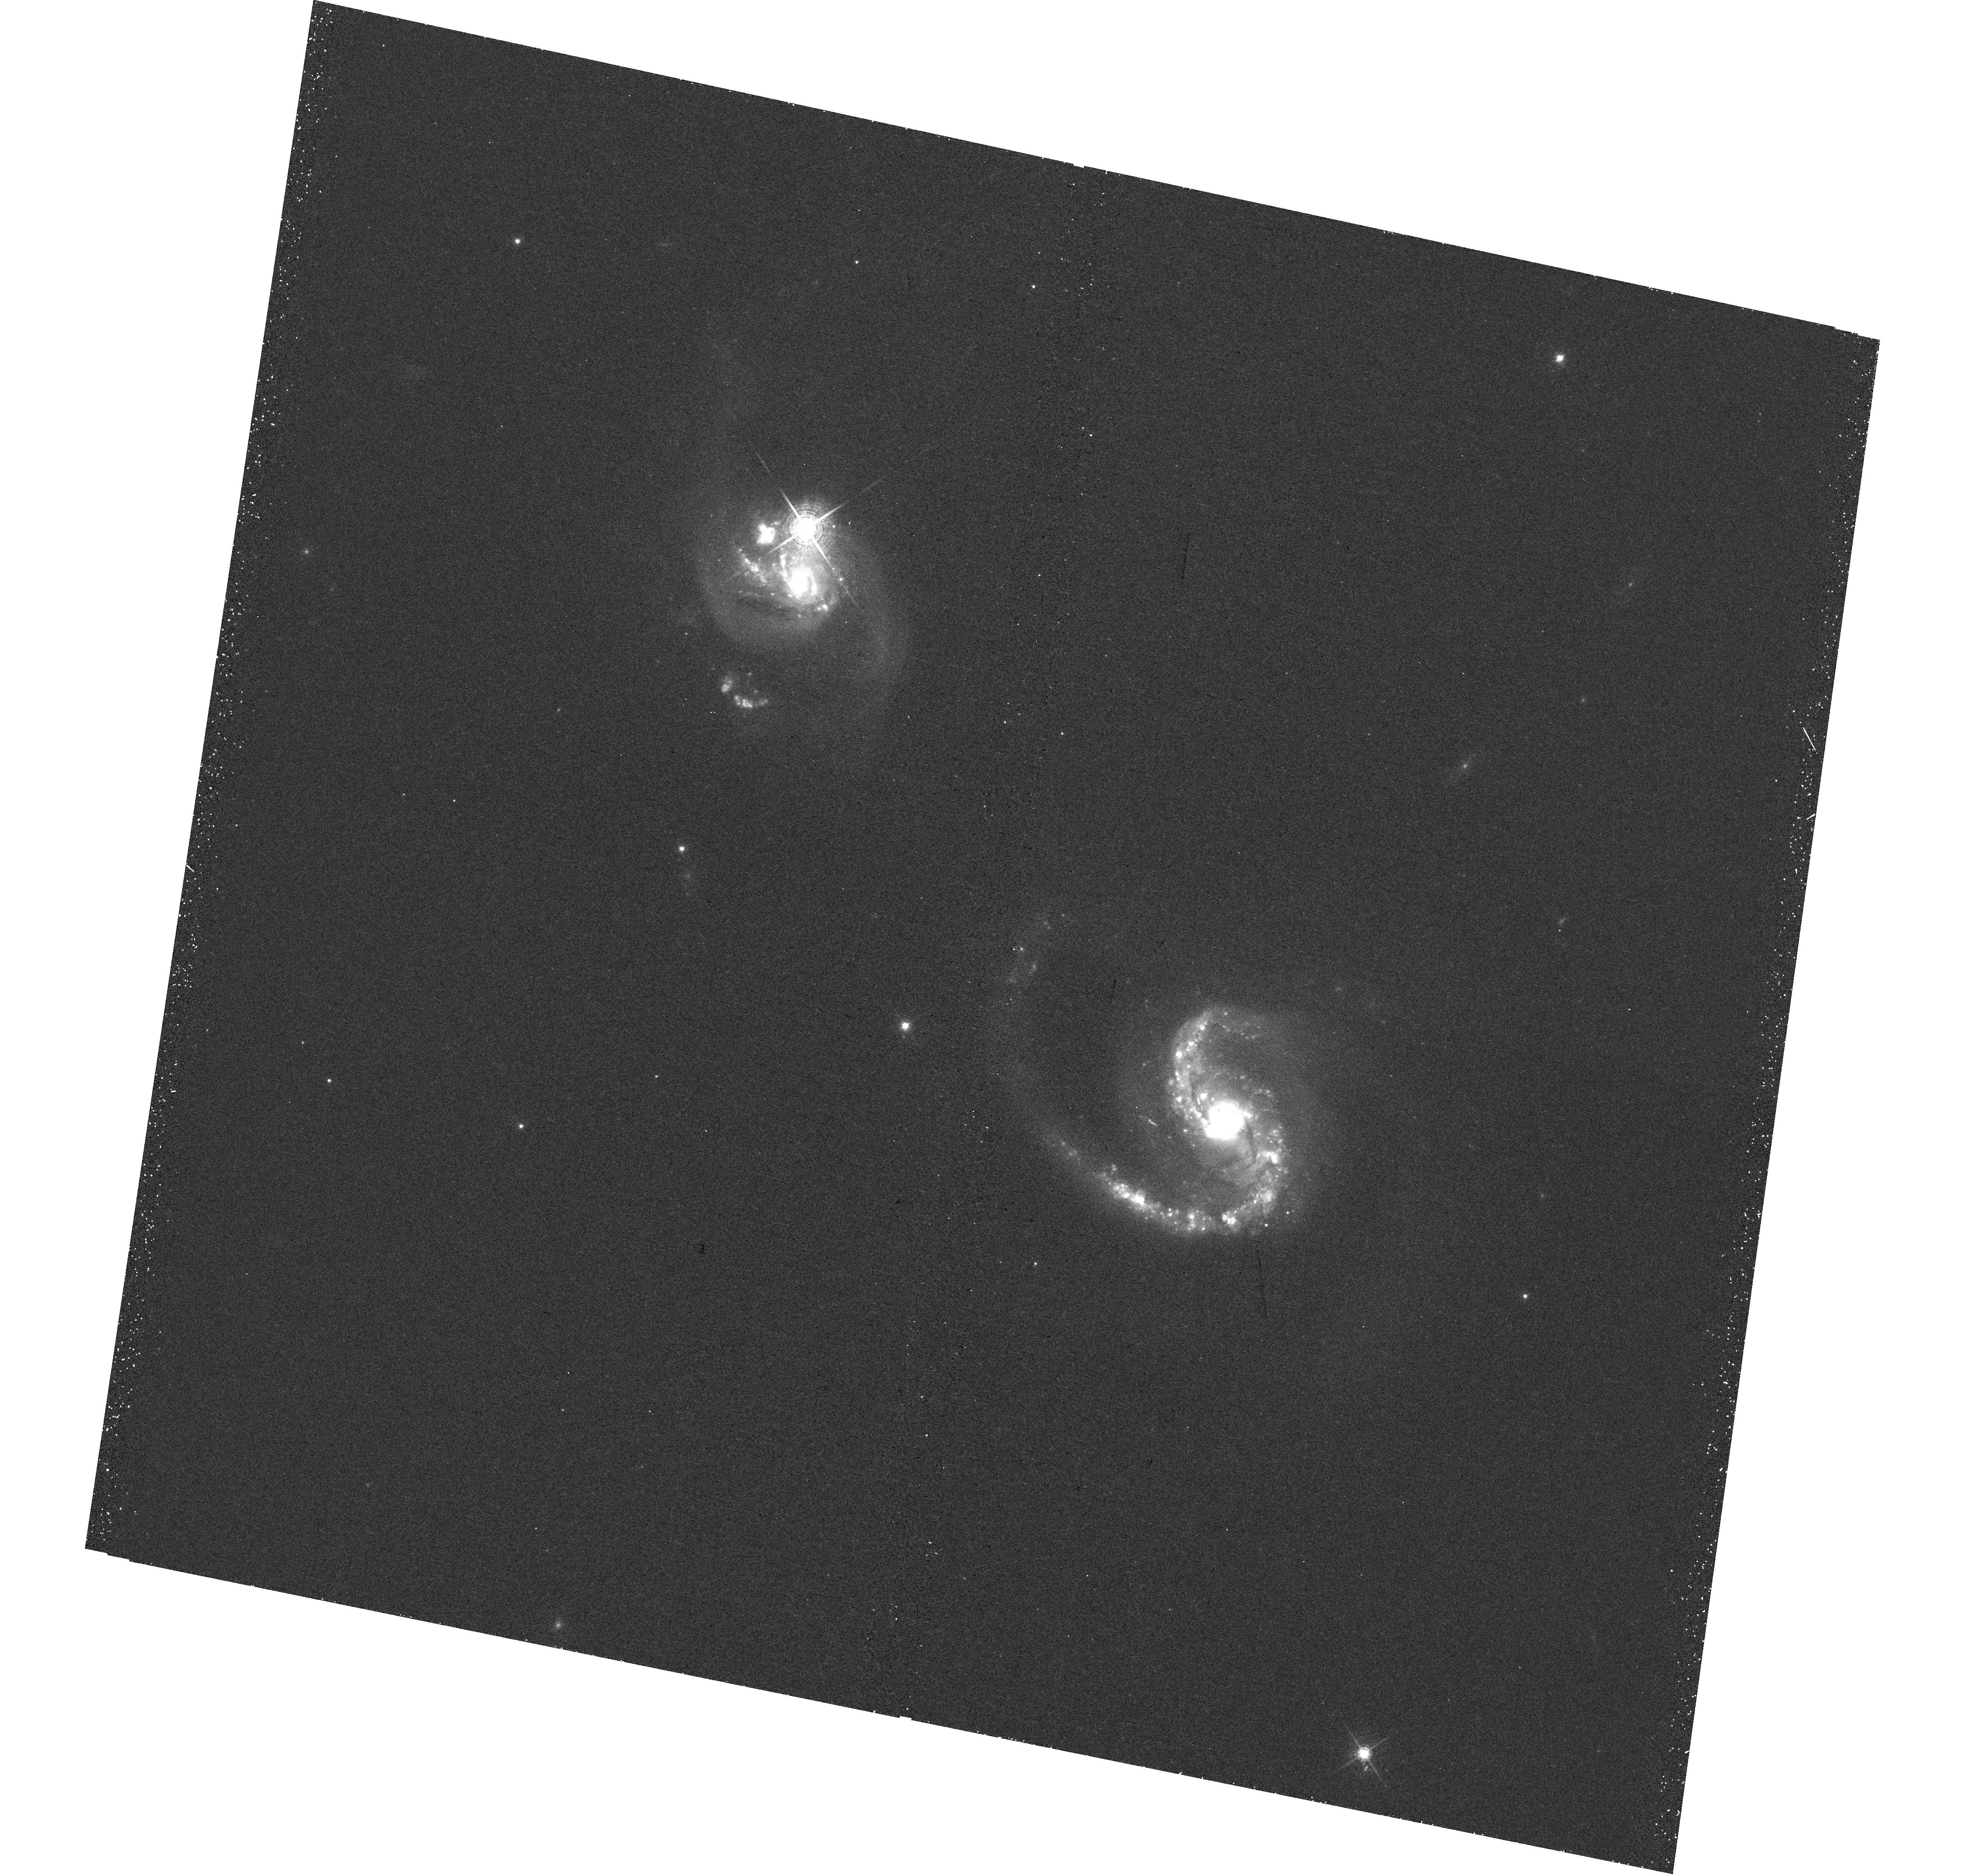
Target: NGC6786. Instrument: WFC3/UVIS. Filter: F673N. Exposure: 30 min. Observation ID: hst_14095_43_wfc3_uvis_f673n_icvz43

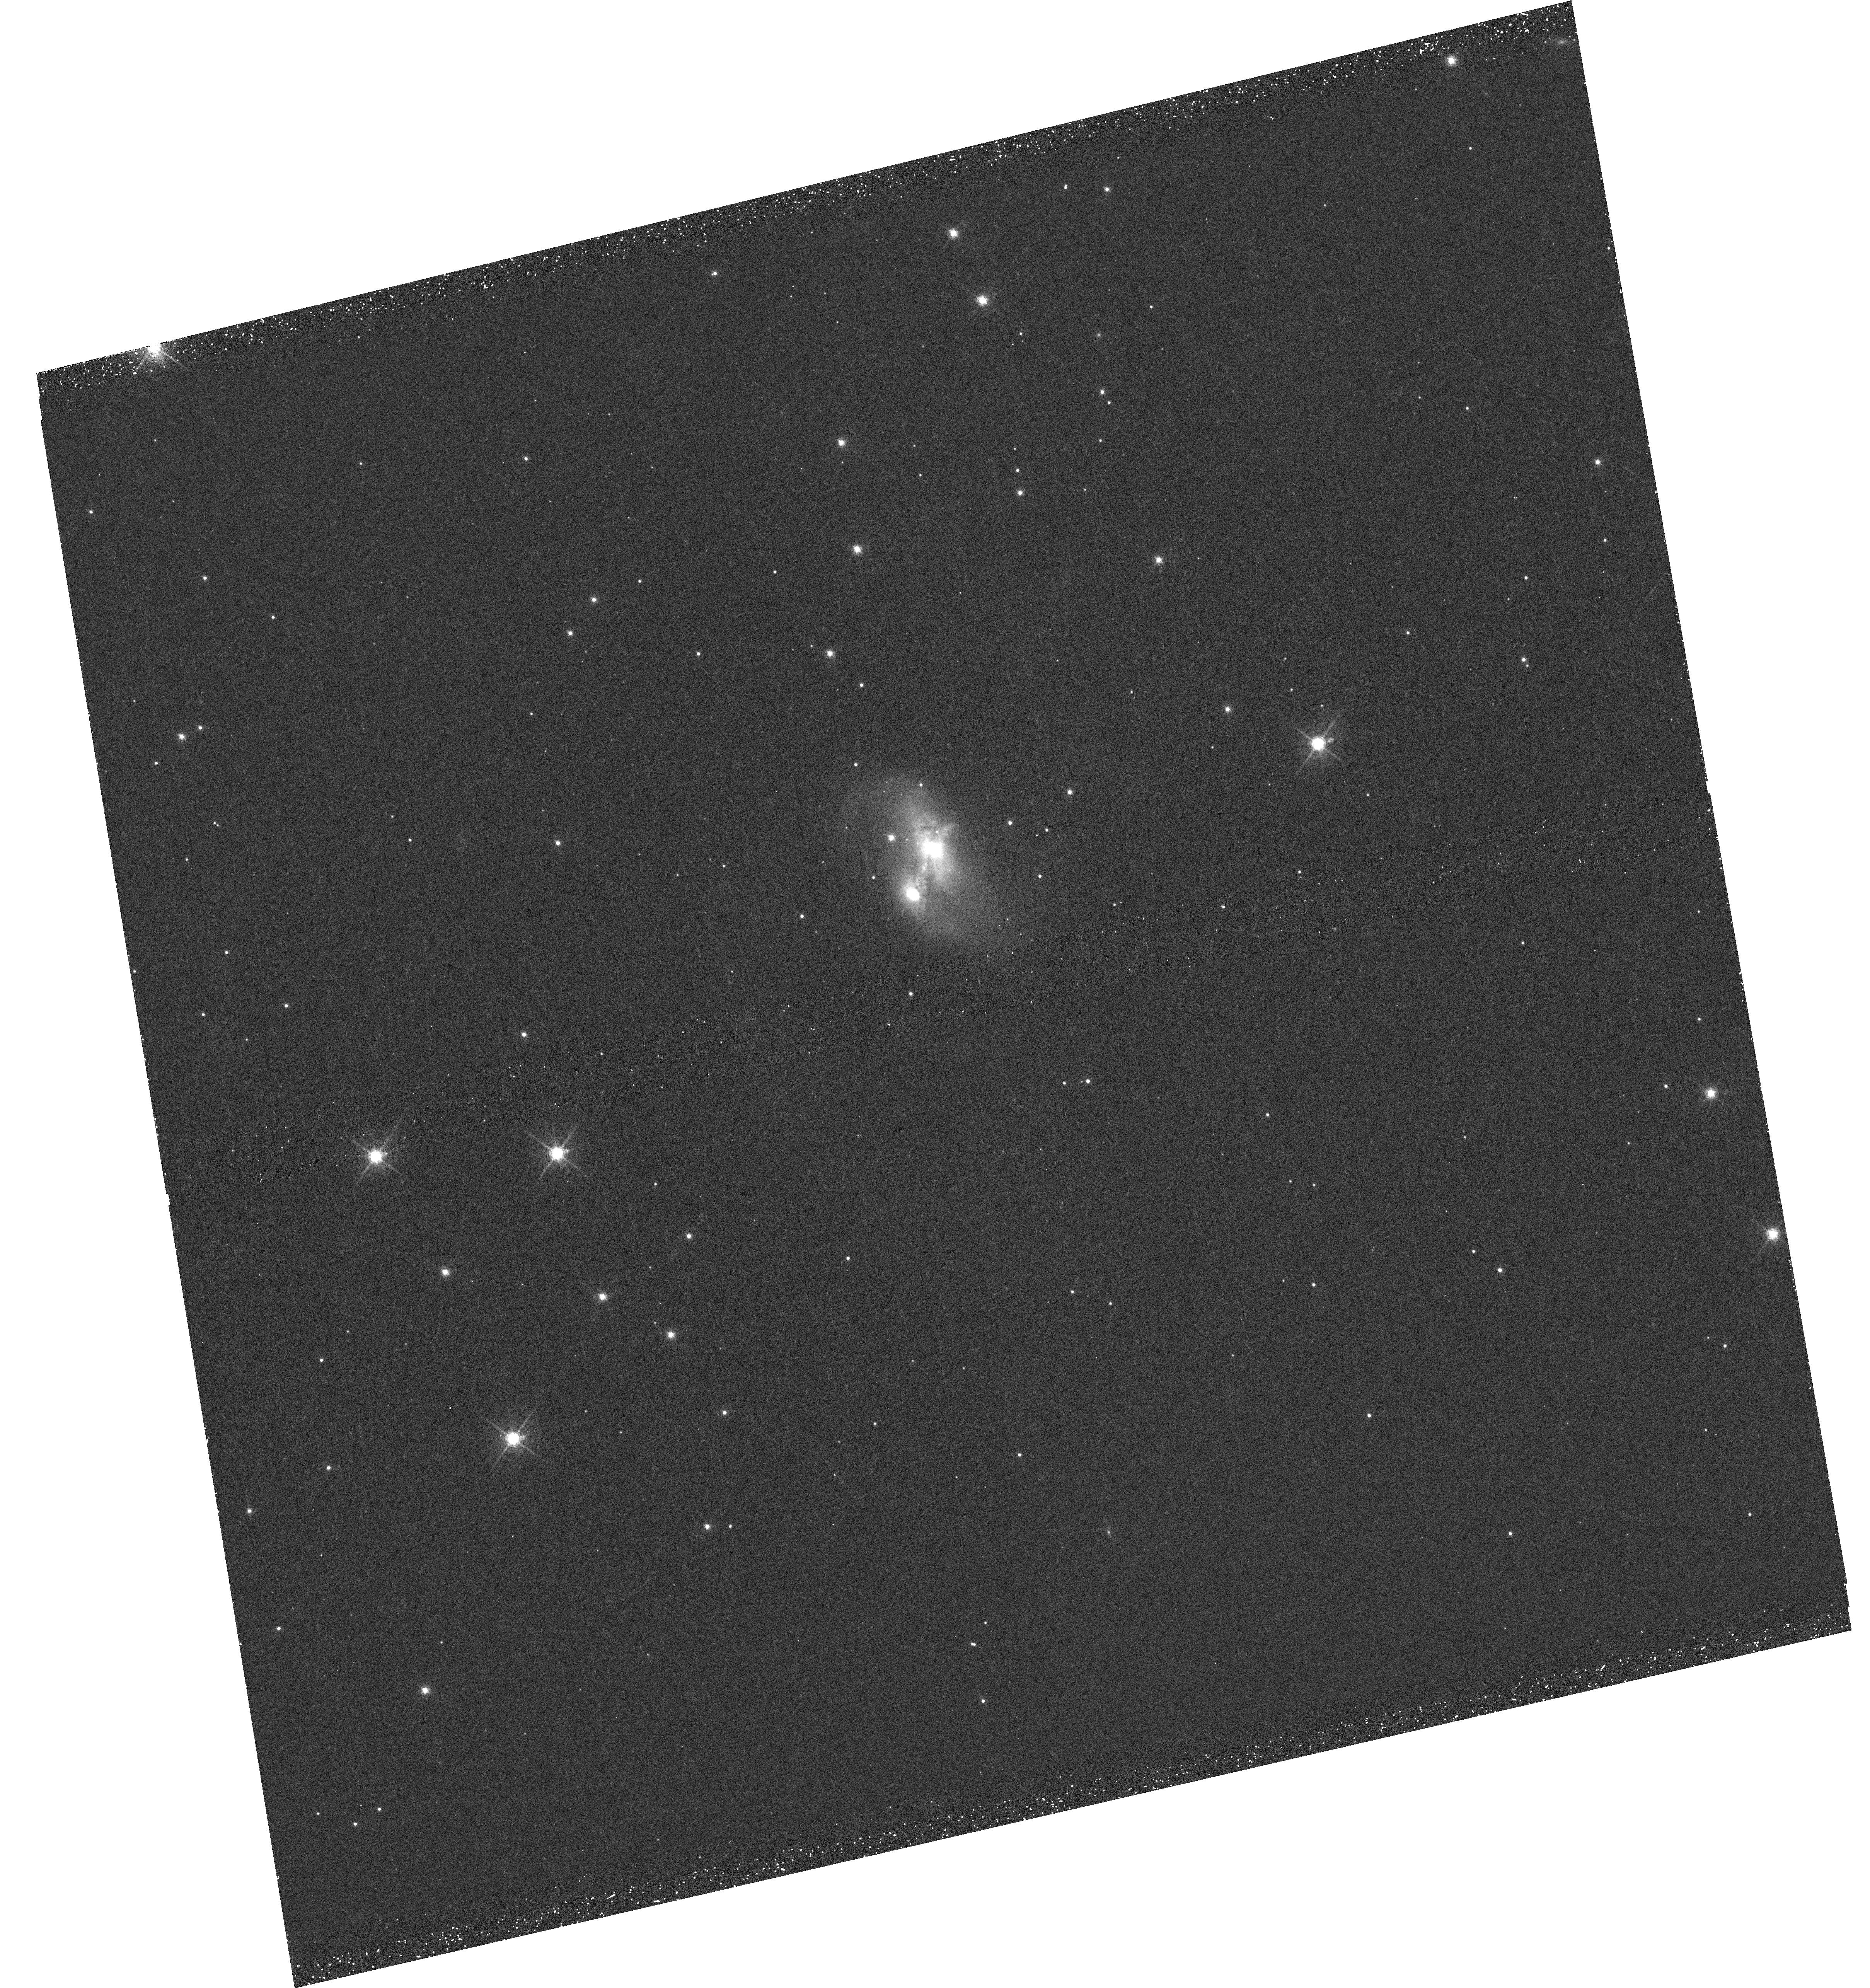
Target: IRAS23436+5257. Instrument: WFC3/UVIS. Filter: F673N. Exposure: 30 min. Observation ID: hst_14095_35_wfc3_uvis_f673n_icvz35

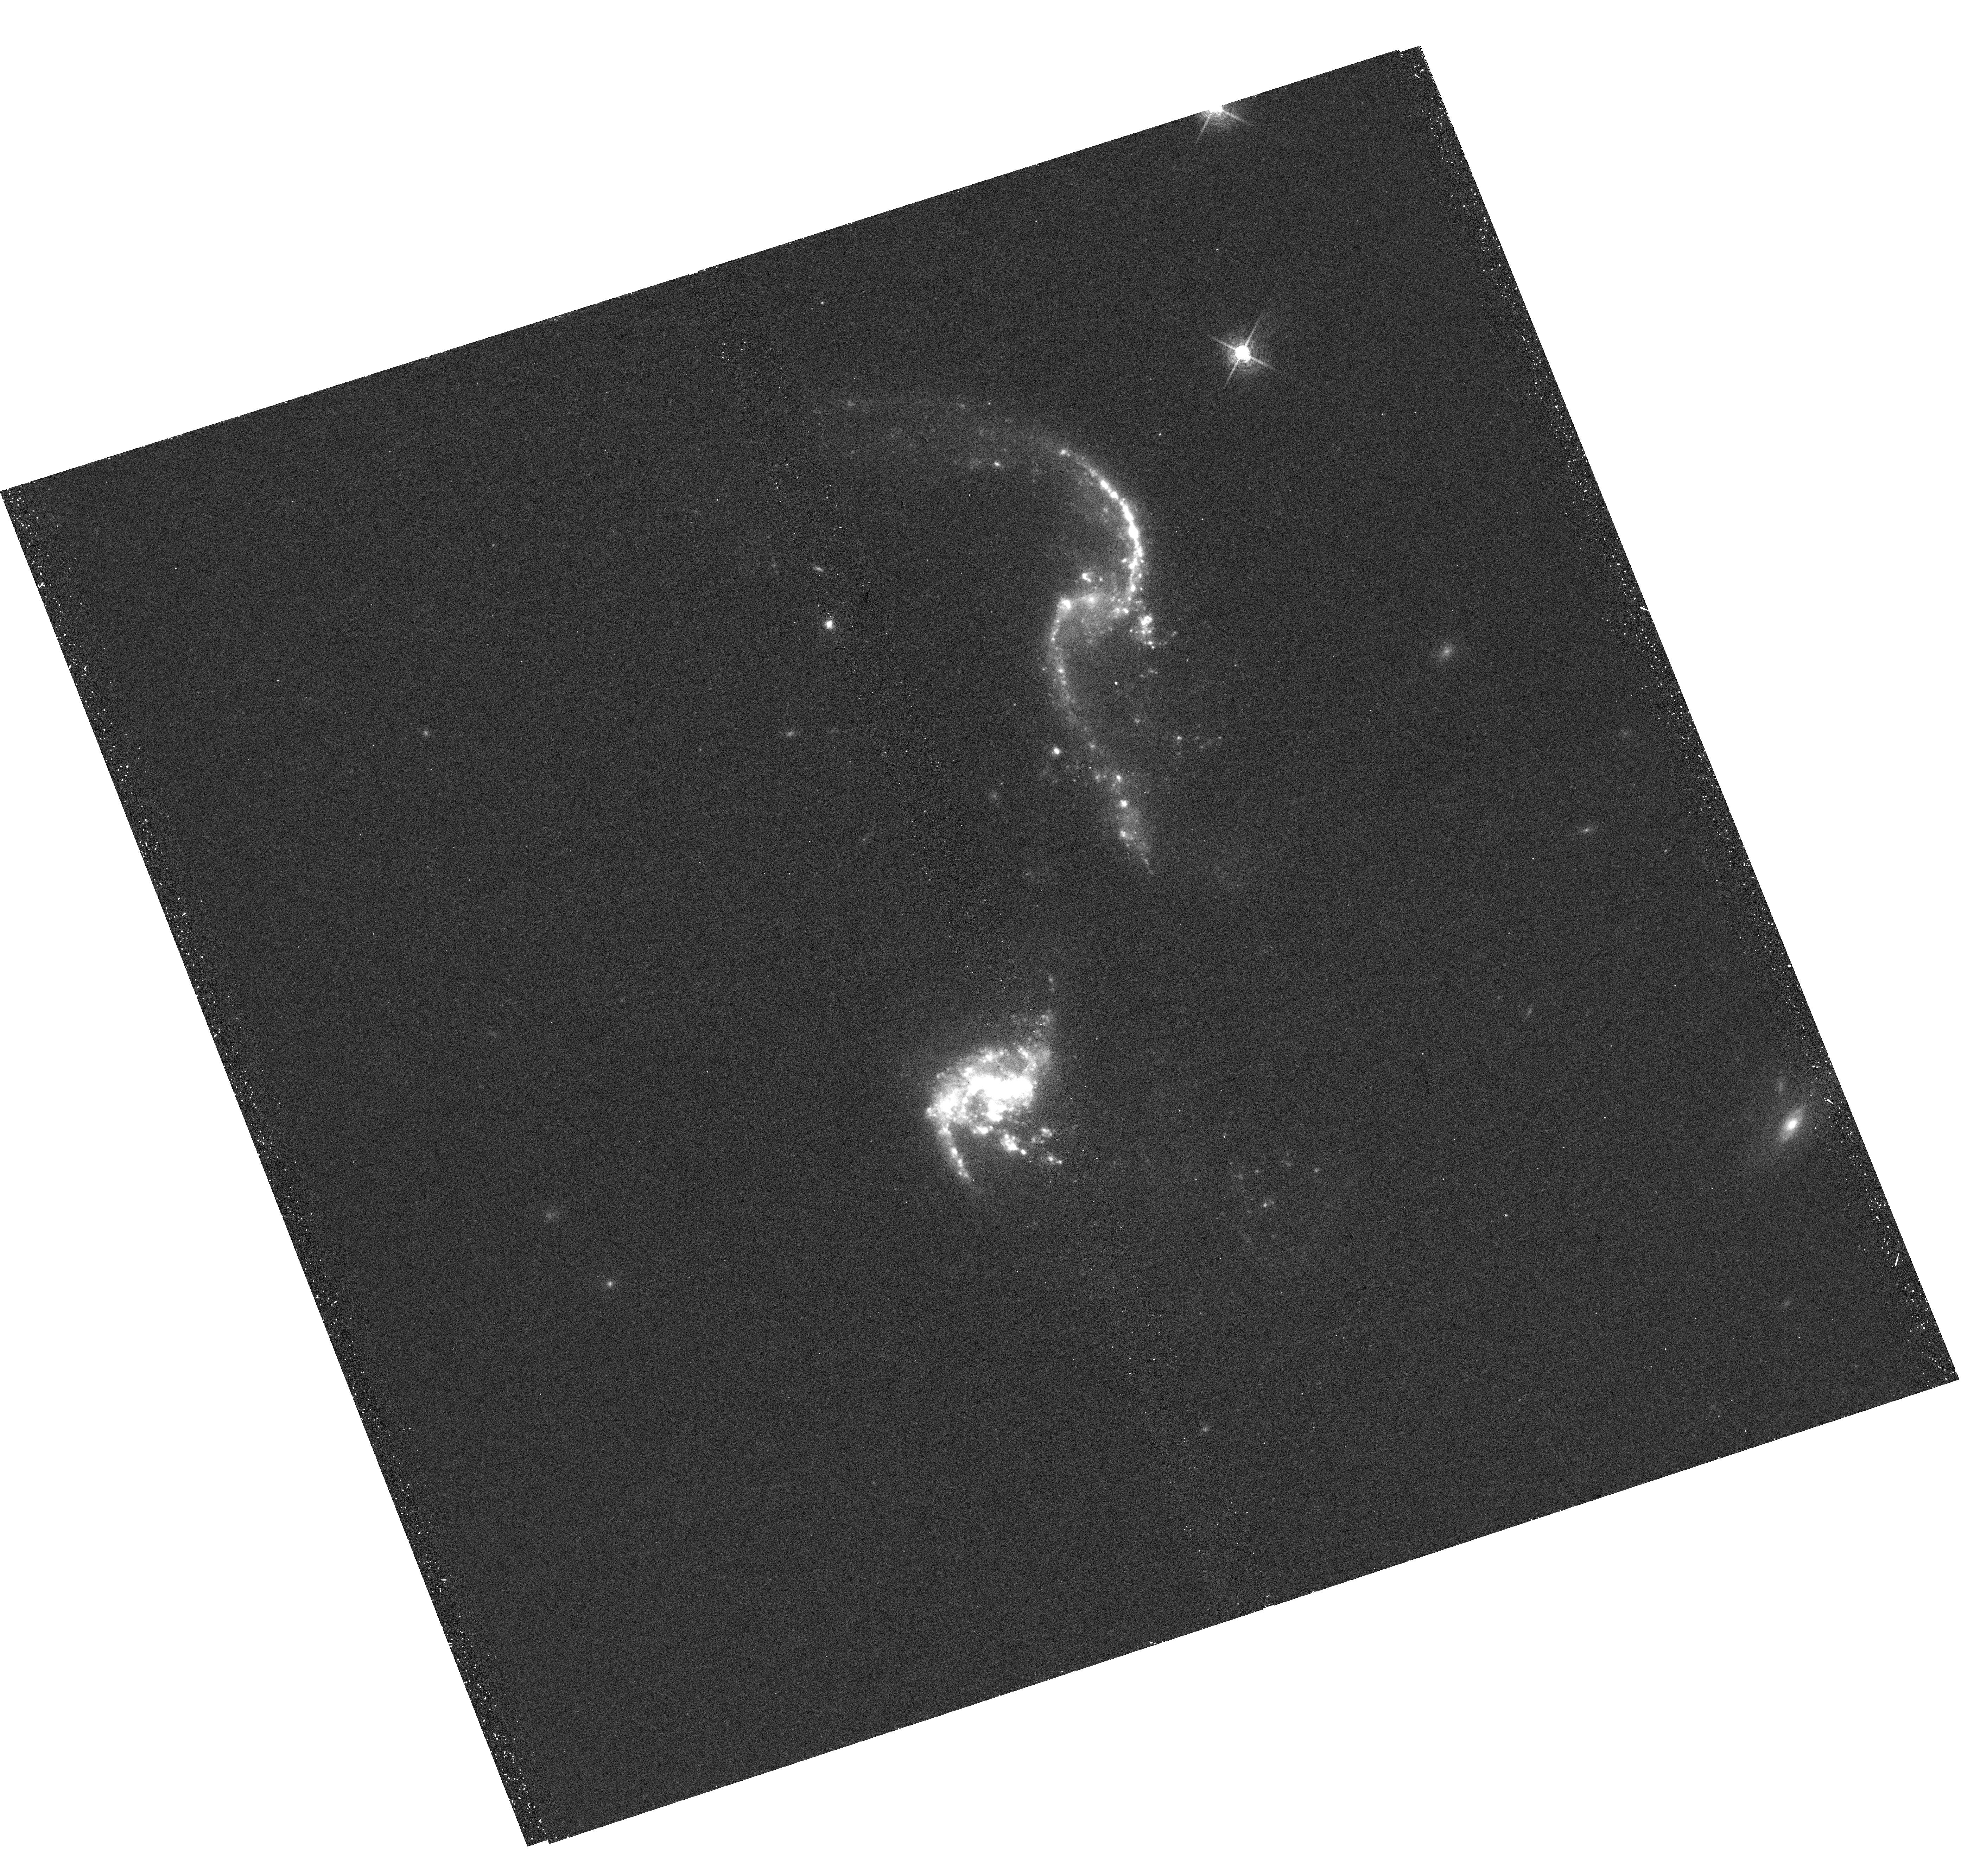
Target: MCG-02-01-051. Instrument: WFC3/UVIS. Filter: F673N. Exposure: 30 min. Observation ID: hst_14095_46_wfc3_uvis_f673n_icvz46

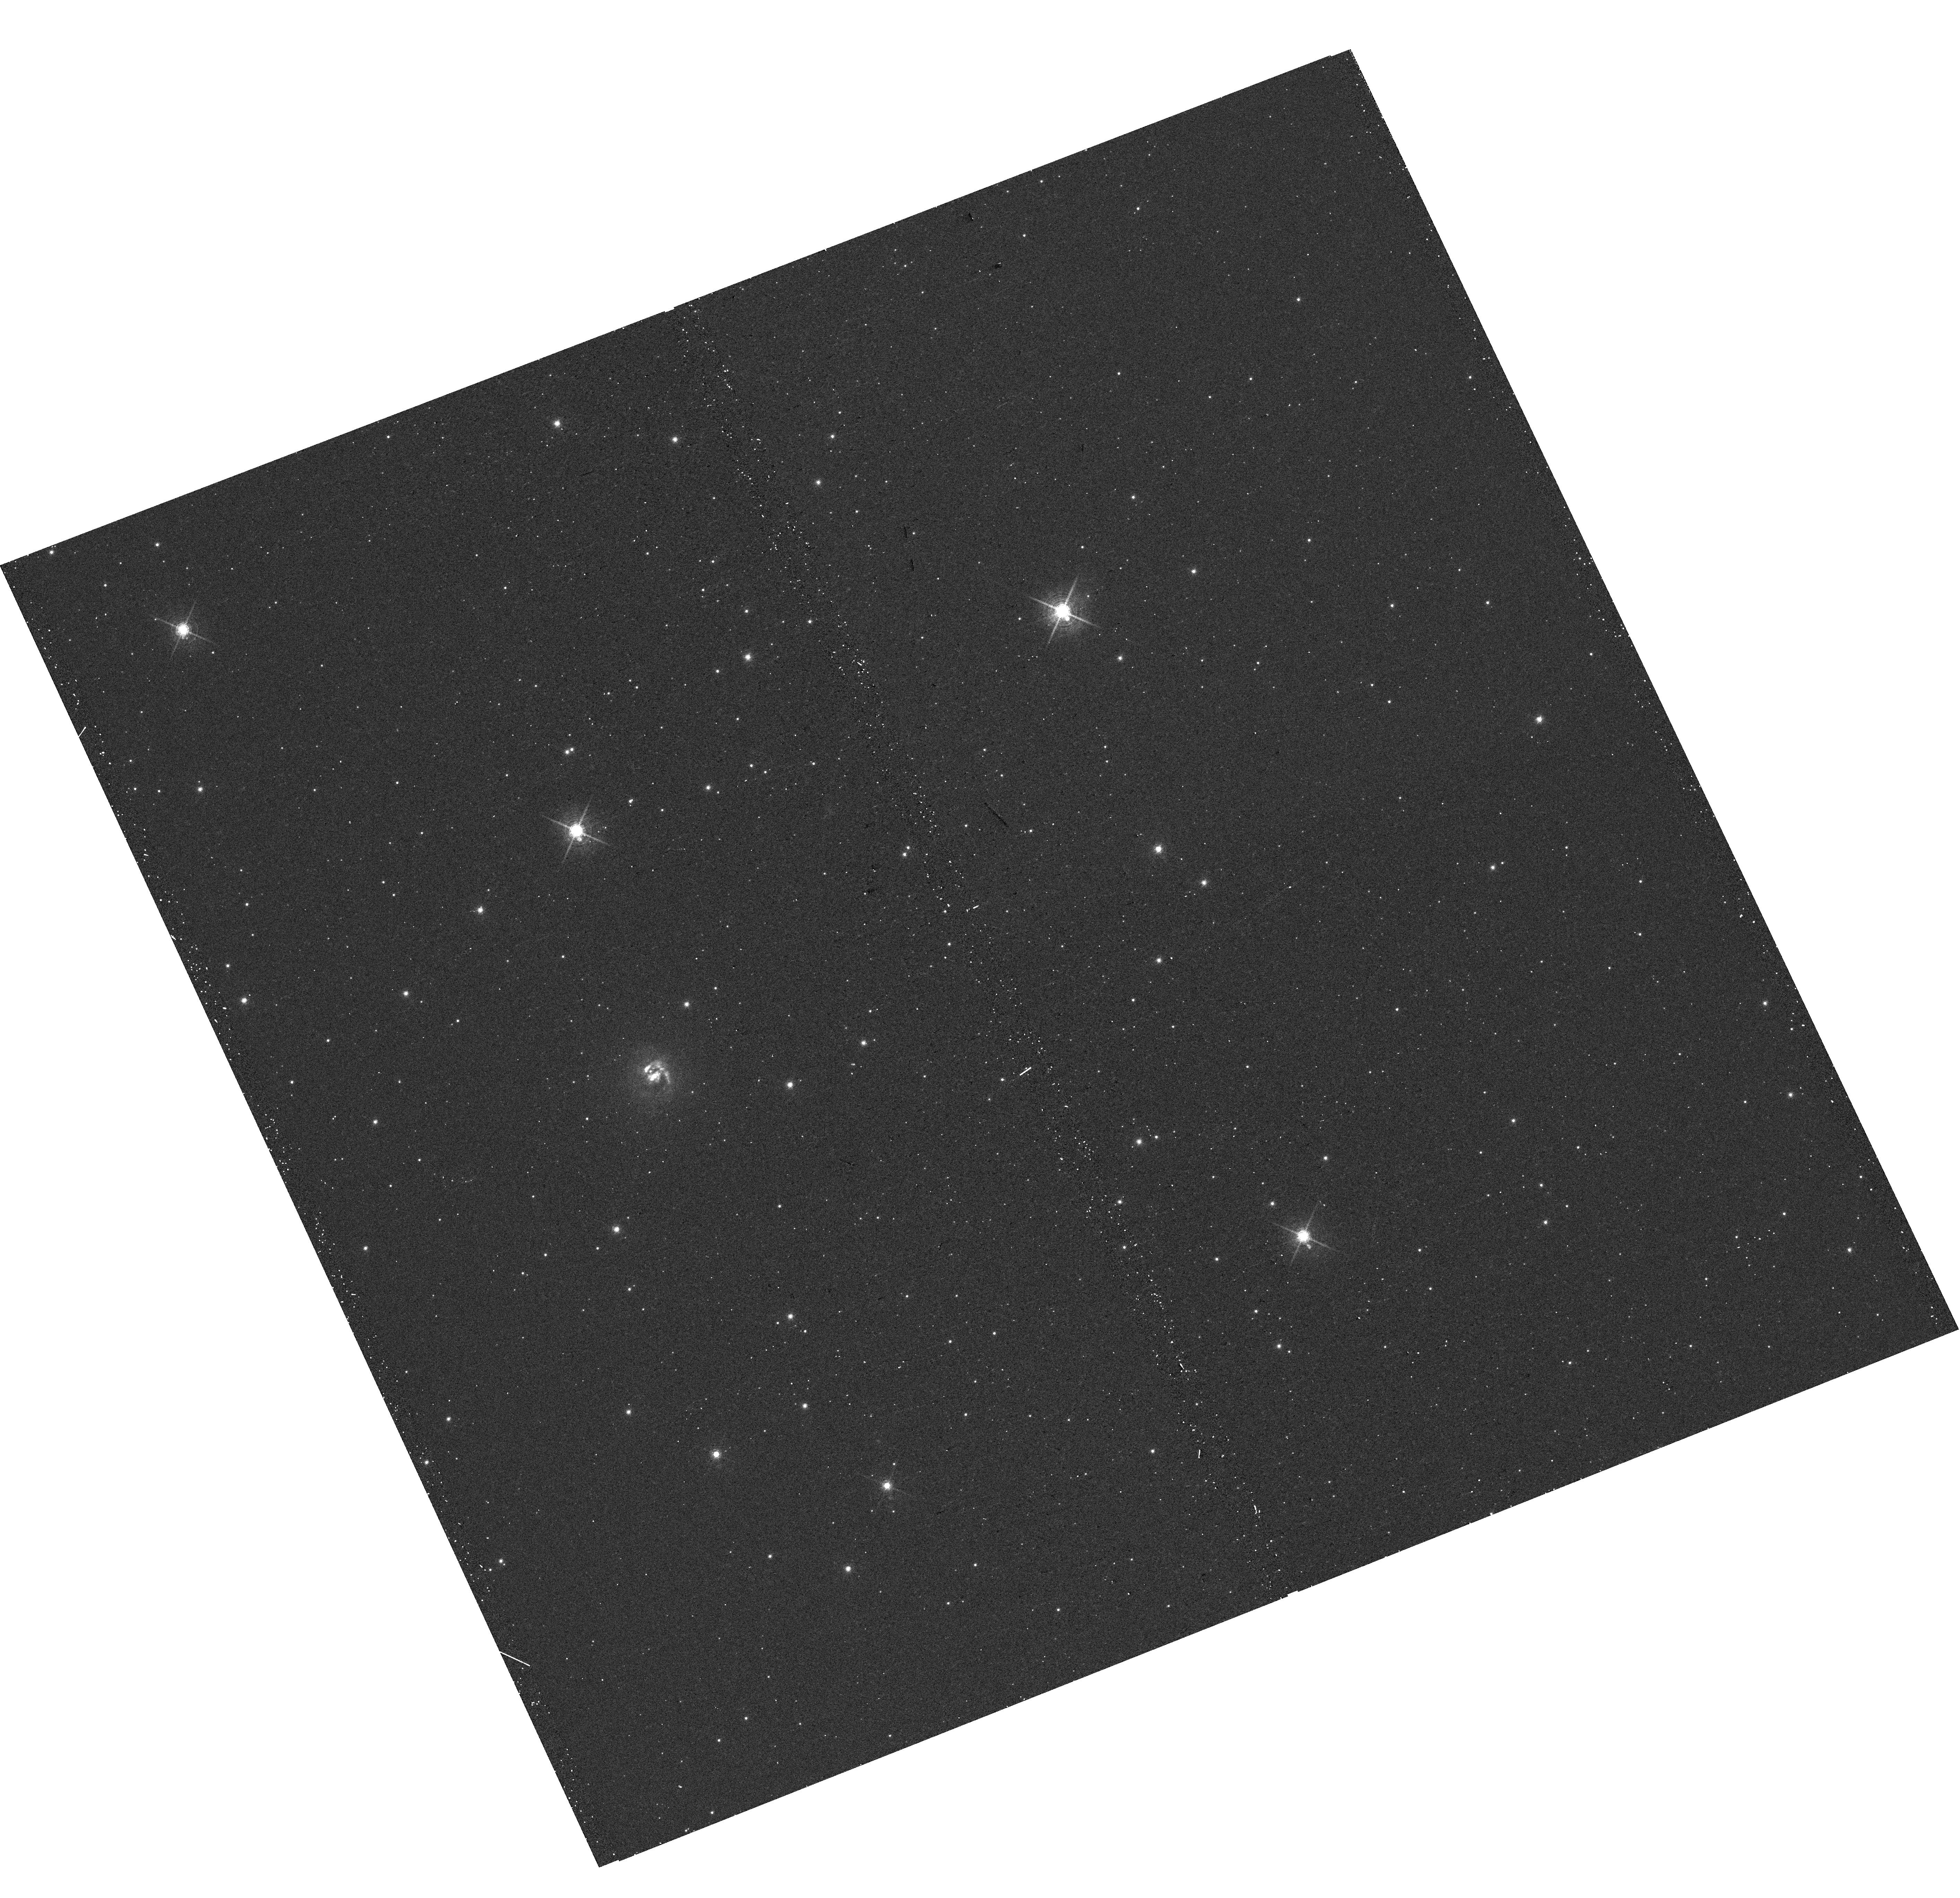
Target: IRAS12116-5615. Instrument: WFC3/UVIS. Filter: F673N. Exposure: 7 min. Observation ID: hst_14095_21_wfc3_uvis_f673n_icvz21

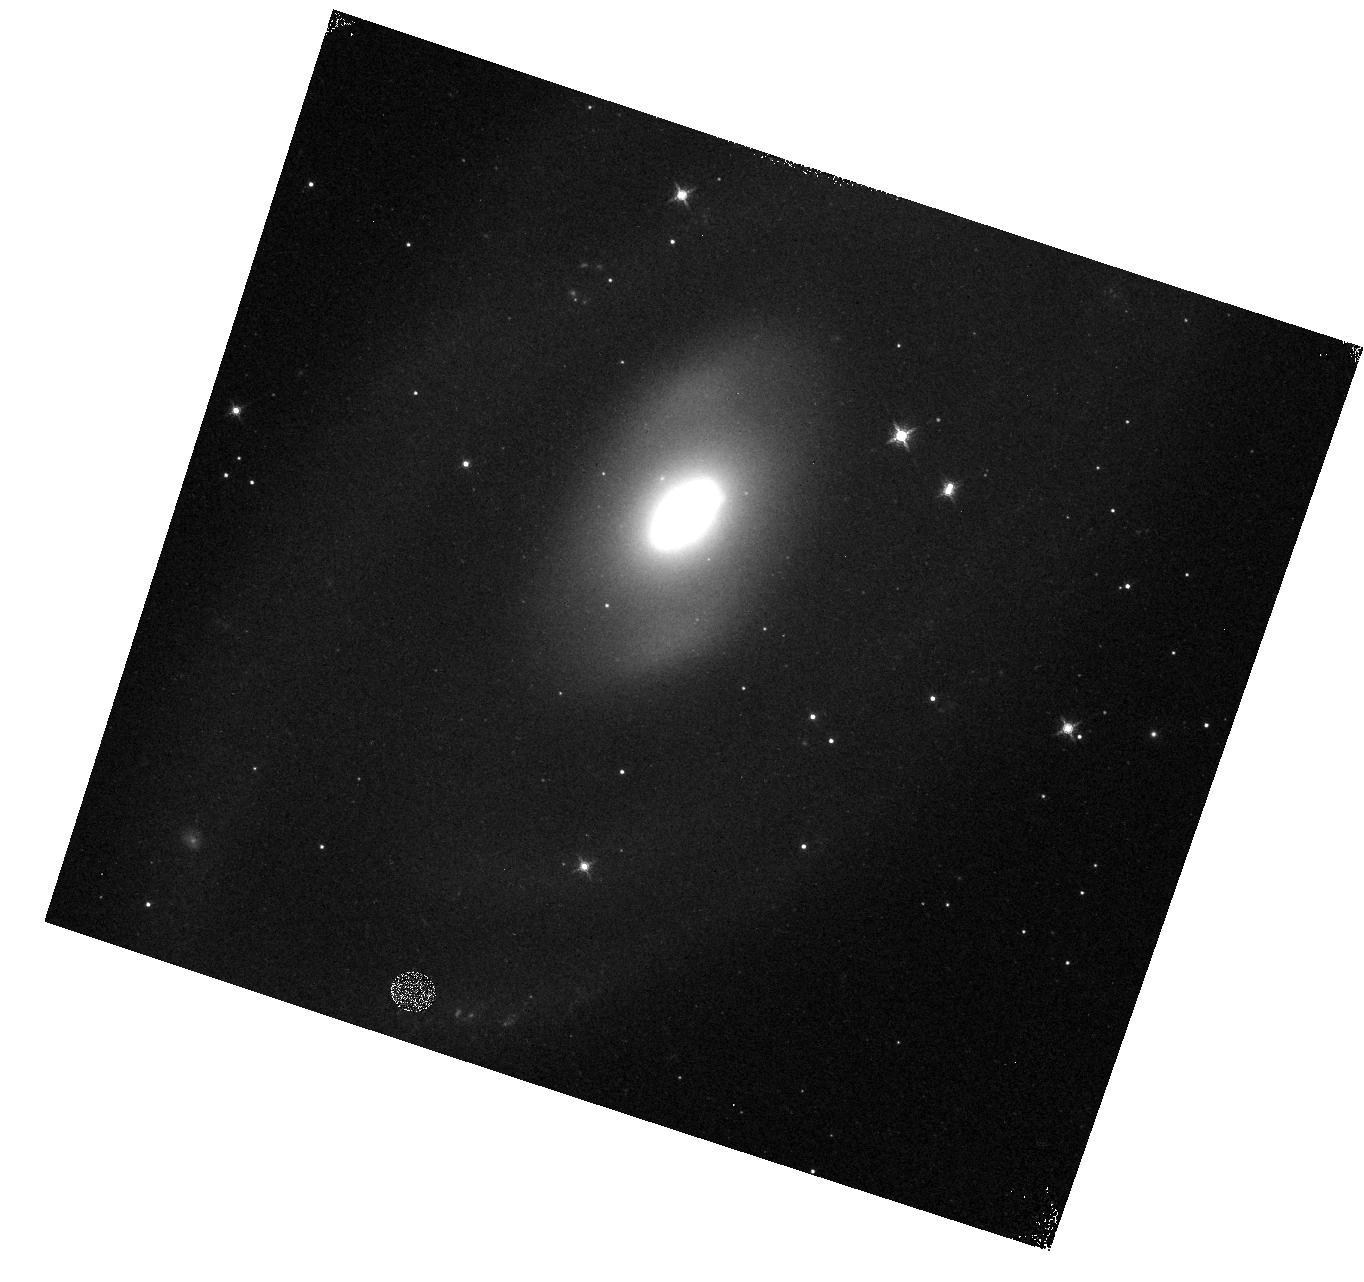
Target: NGC3358. Instrument: WFC3/IR. Filter: F130N. Exposure: 8 min. Observation ID: hst_14095_89_wfc3_ir_f130n_icvz89

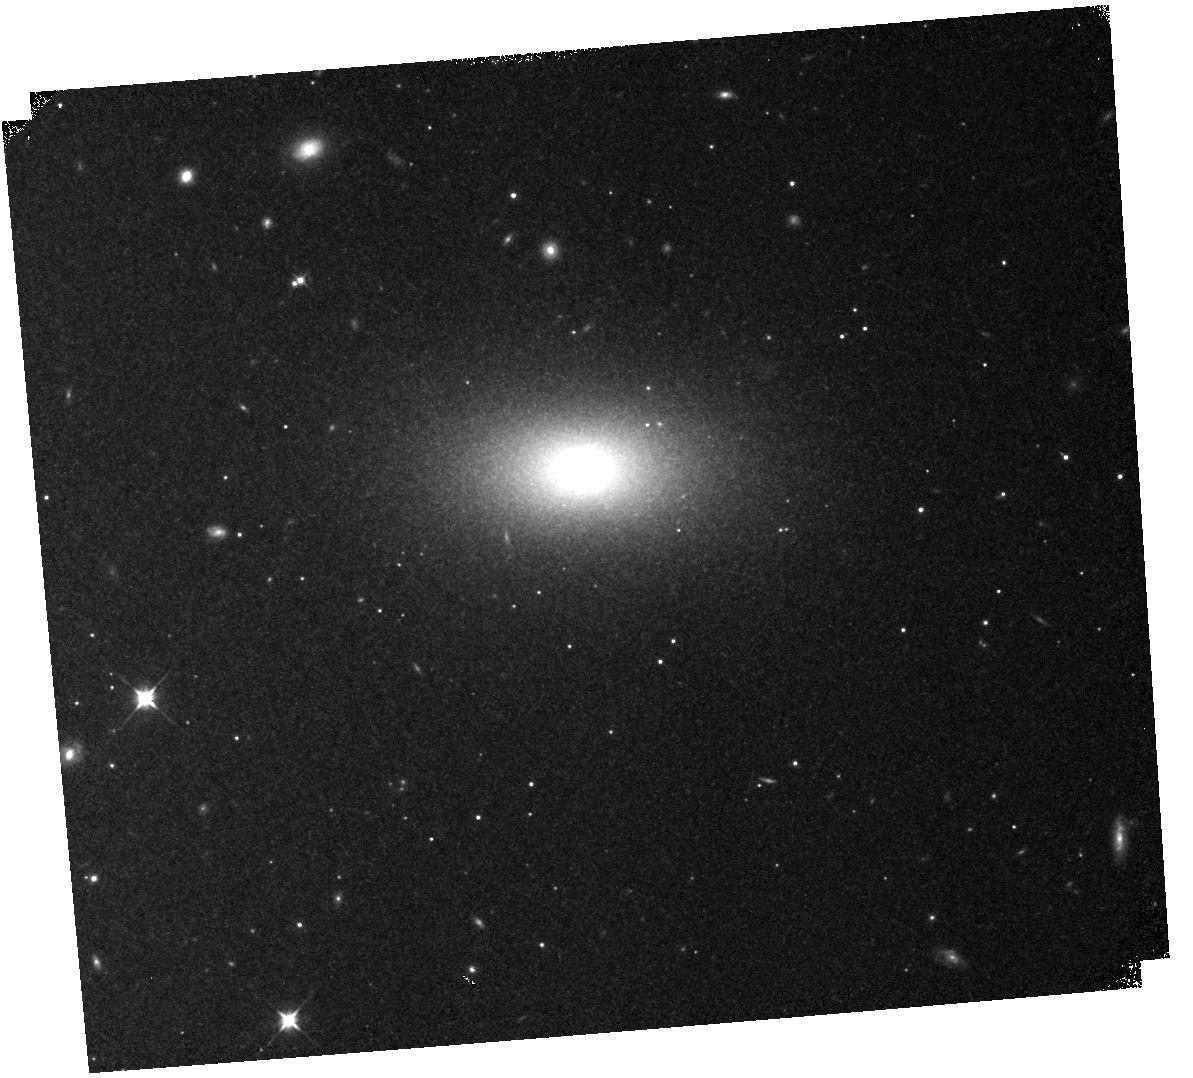
Target: NGC1396. Instrument: WFC3/IR. Filter: F110W. Exposure: 5 min. Observation ID: hst_14095_64_wfc3_ir_f110w_icvz64

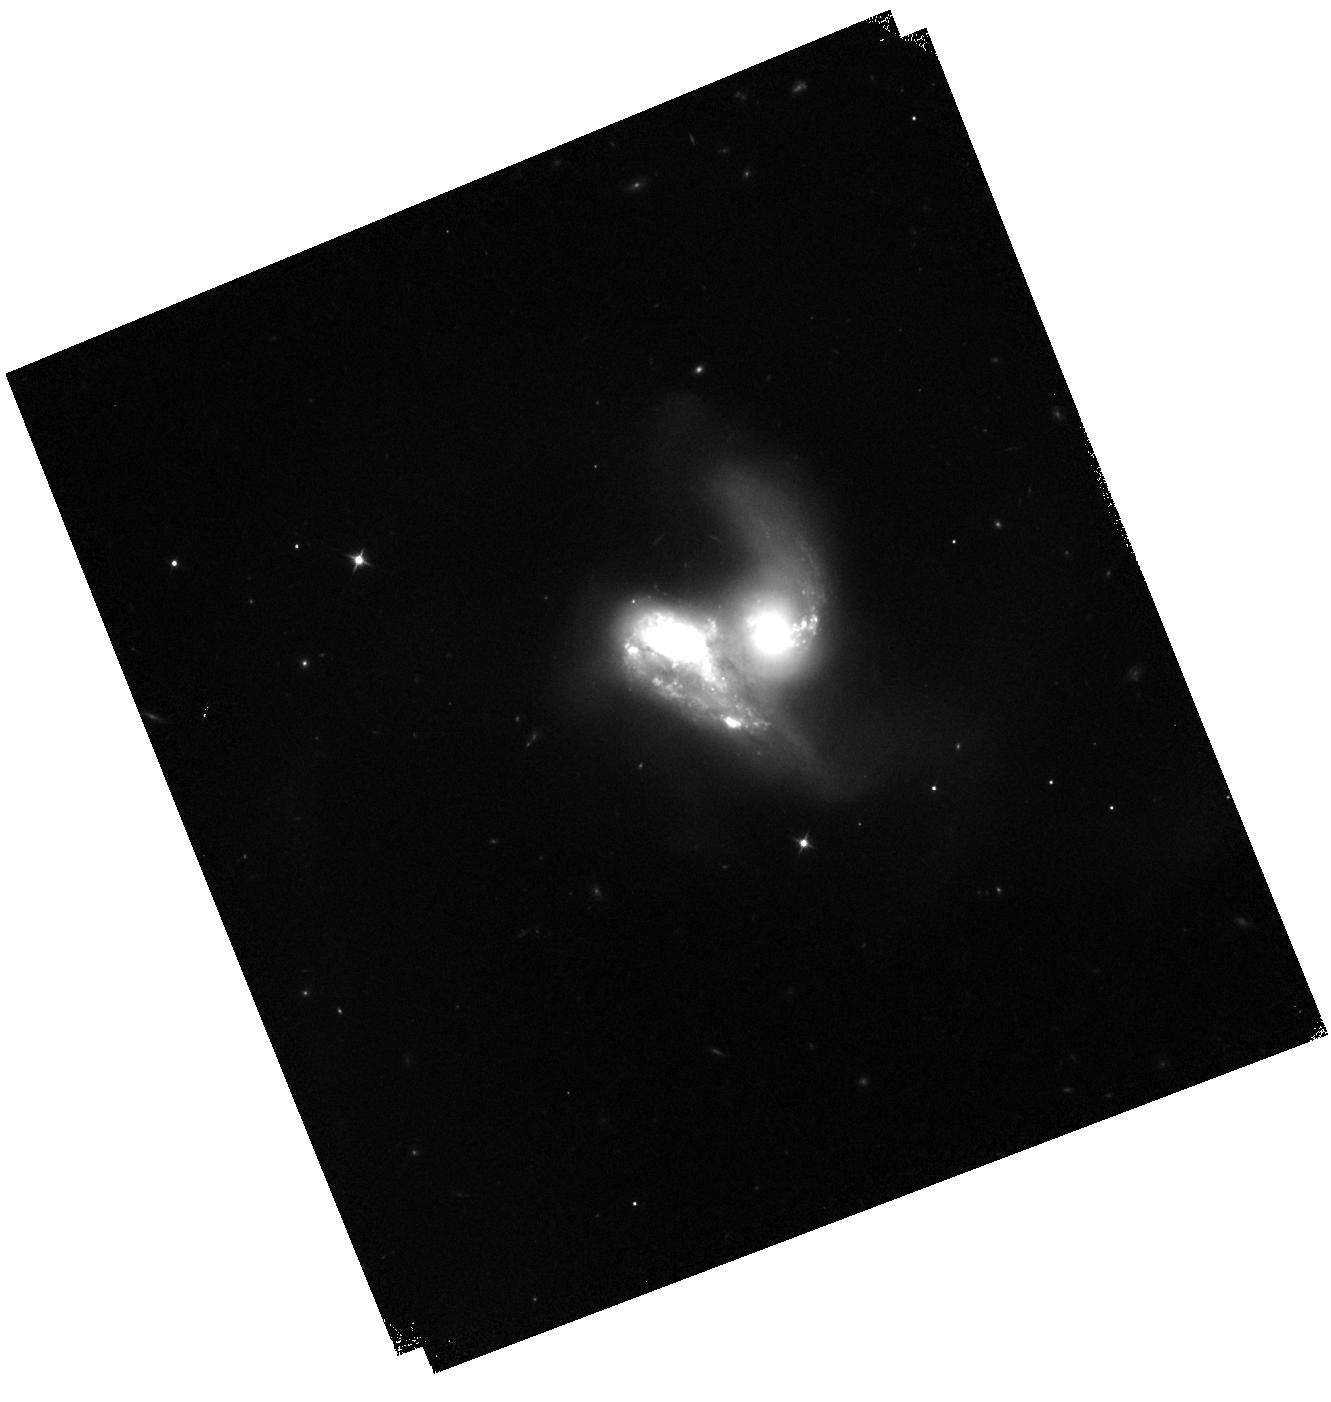
Target: NGC7592. Instrument: WFC3/IR. Filter: F110W. Exposure: 5 min. Observation ID: hst_14095_51_wfc3_ir_f110w_icvz51

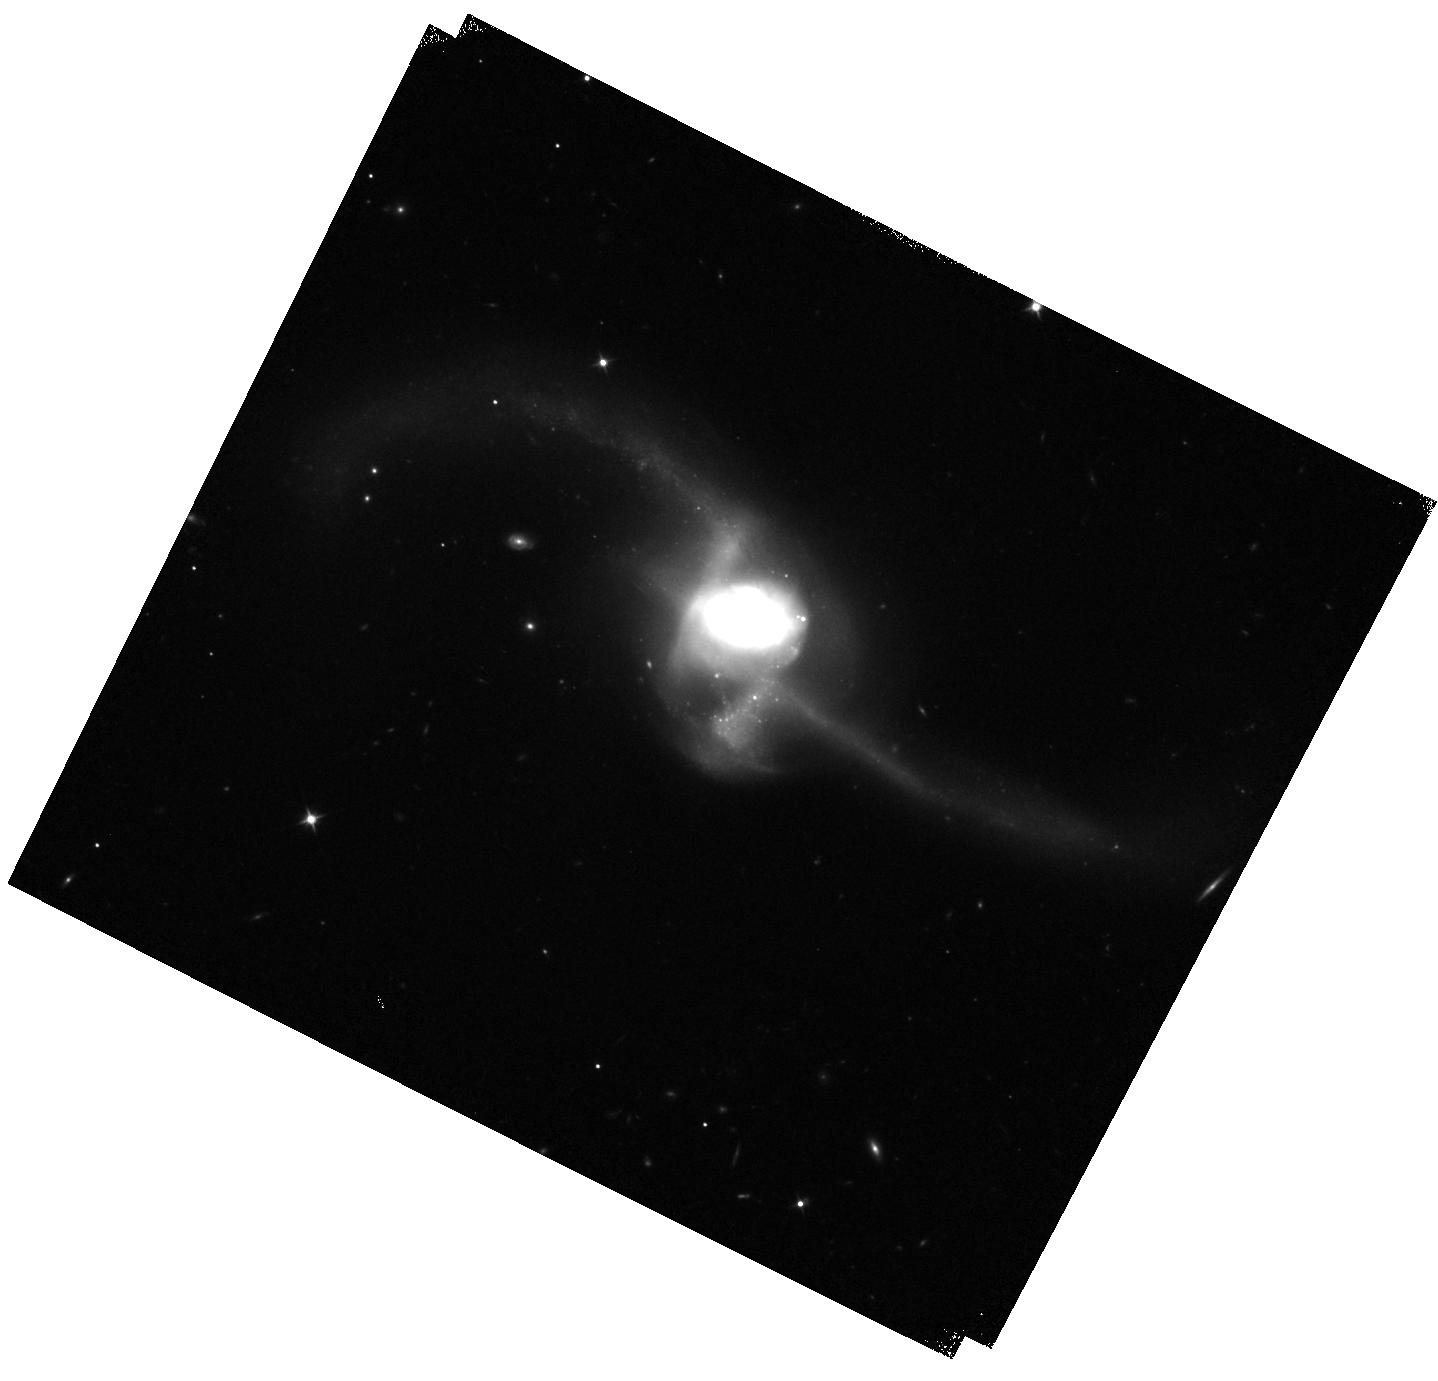
Target: NGC2623. Instrument: WFC3/IR. Filter: F110W. Exposure: 5 min. Observation ID: hst_14095_32_wfc3_ir_f110w_icvz32

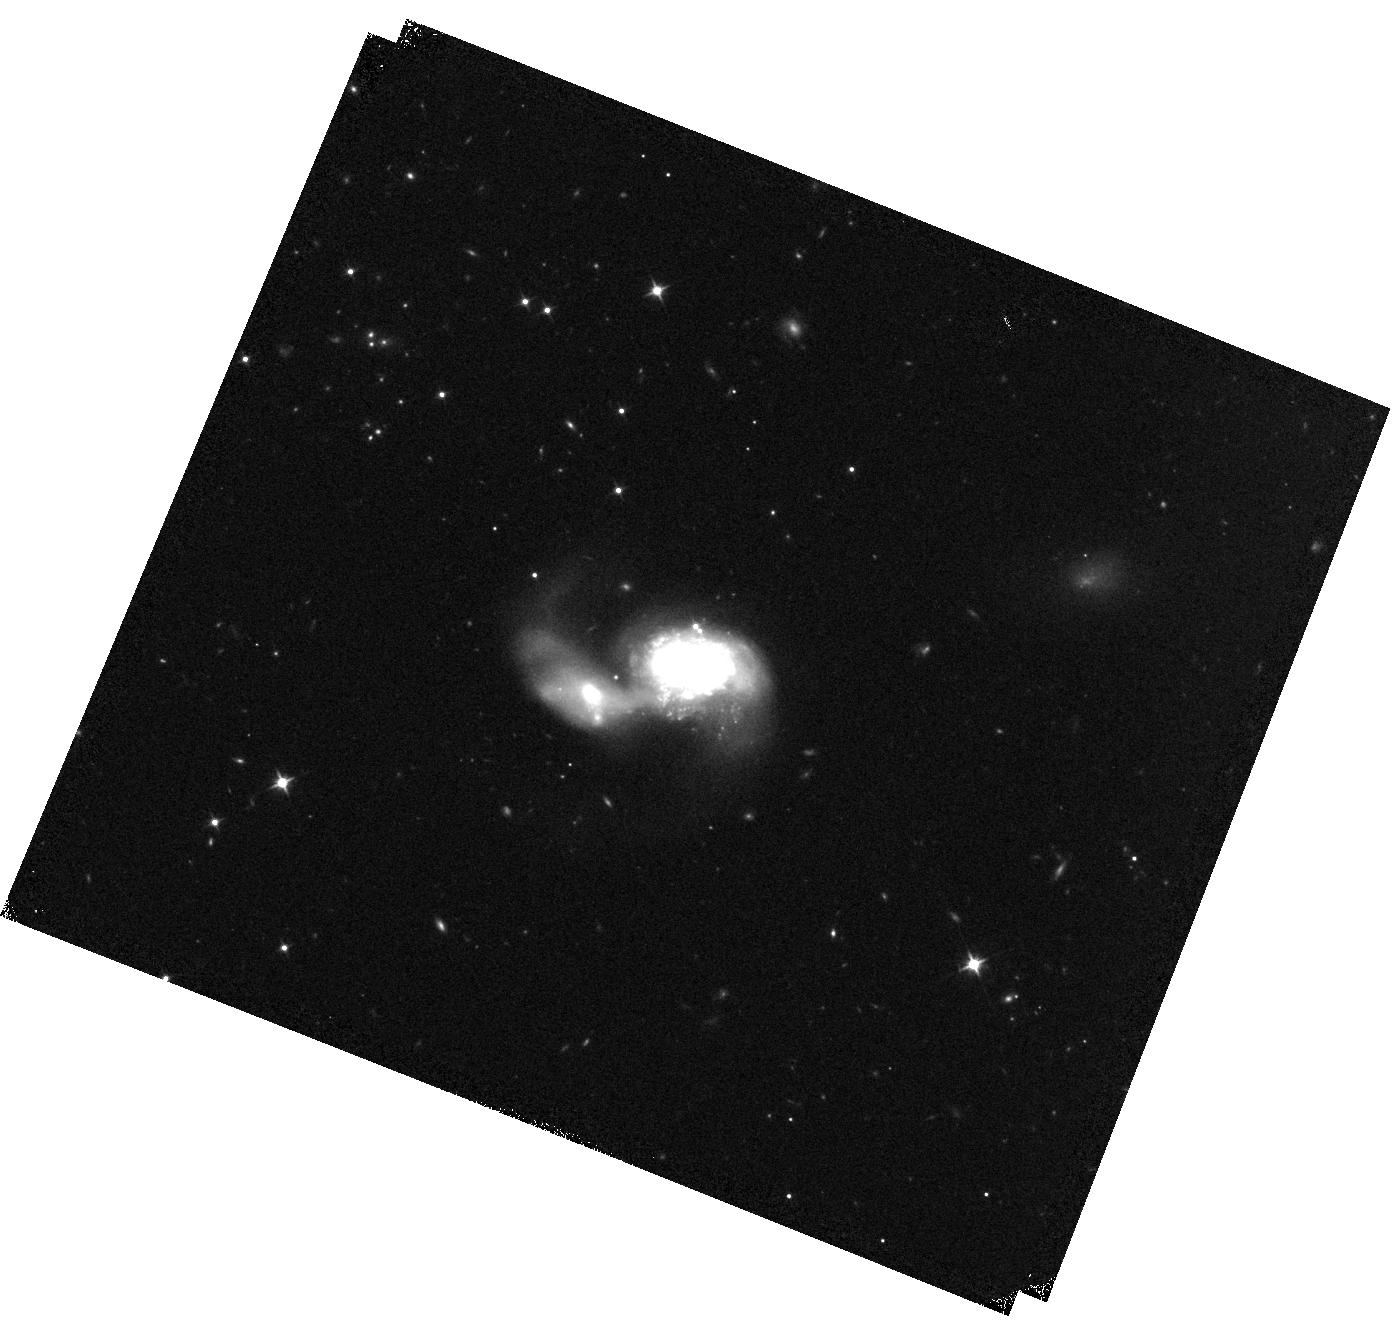
Target: SDSS-J172823.84+573243.4. Instrument: WFC3/IR. Filter: F110W. Exposure: 5 min. Observation ID: hst_14095_0x_wfc3_ir_f110w_icvz0x

Calibrating the Dusty Cosmos: Extinction Maps of Nearby Galaxies (PI: Brammer, Gabriel)

We propose to carry out a WFC3 snapshot survey of nearby galaxies to obtain high spatial resolution dust extinction maps by imaging the galaxies in the H-alpha and Paschen-beta narrowband filters. Our sample comprises 53 local infrared-luminous galaxies from the GOALS survey and is supplemented with 64 additional galaxies with existing archival H-alpha imaging. Extinction maps derived for the LIRGs, in particular, offer an exciting avenue into understanding the dust and extinction geometry in gas-rich, dusty galaxies that are observed in large numbers and even dominate the massive galaxy population at z>>1. Reaching spatial scales of just 30 pc per pixel, we will also begin to probe the sub-grid scales of even the latest generation of hydrodynamical simulations and observationally bridge the gap toward analytical treatments of simplified geometries of individual clouds.